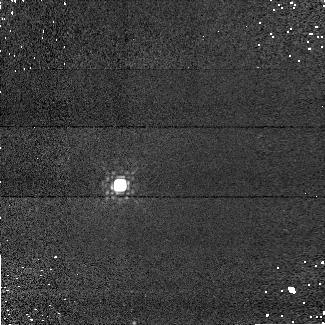
Target: GD-71. Instrument: NICMOS/NIC1. Filter: F145M. Exposure: 5 min. Observation ID: n9u601030

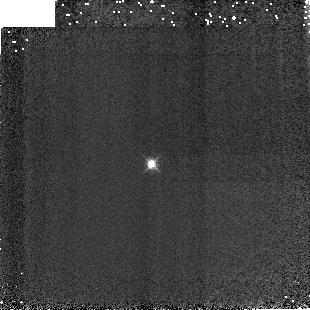
Target: P041C. Instrument: NICMOS/NIC3. Filter: F164N. Exposure: 2 min. Observation ID: n9u6040i0

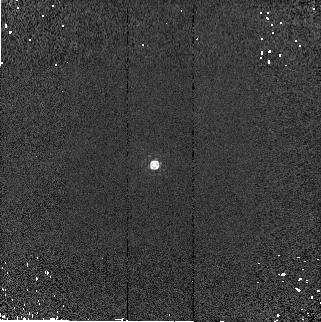
Target: GD-153. Instrument: NICMOS/NIC2. Filter: F187W. Exposure: 1 min. Observation ID: n9u6020d0

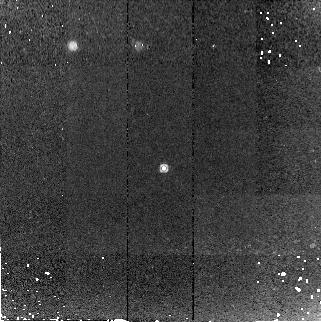
Target: WD1657+343. Instrument: NICMOS/NIC2. Filter: F187W. Exposure: 14 min. Observation ID: n9u605040

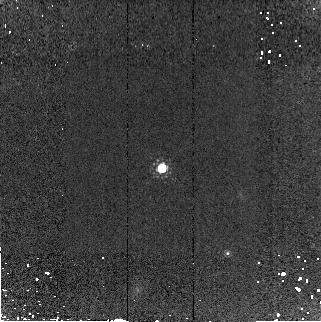
Target: WD1057+719. Instrument: NICMOS/NIC2. Filter: F165M. Exposure: 10 min. Observation ID: n9u606080

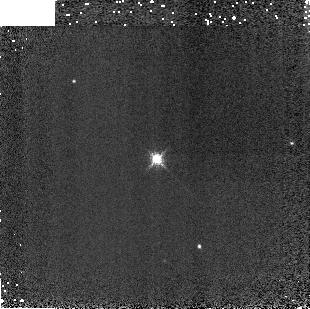
Target: VB-8. Instrument: NICMOS/NIC3. Filter: F196N. Exposure: 1 min. Observation ID: n9u6070j0

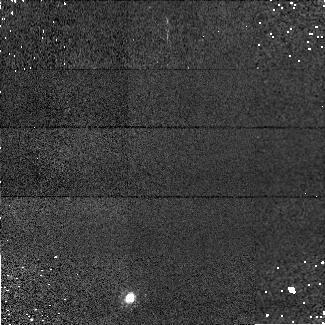
Target: 2M0036+18. Instrument: NICMOS/NIC1. Filter: F090M. Exposure: 5 min. Observation ID: n9u608030

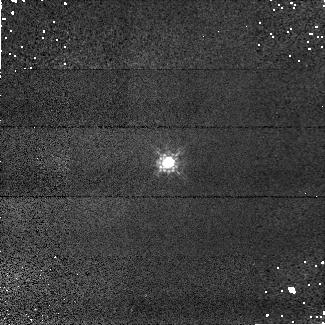
Target: P177D. Instrument: NICMOS/NIC1. Filter: F090M. Exposure: 3 min. Observation ID: n9u603020

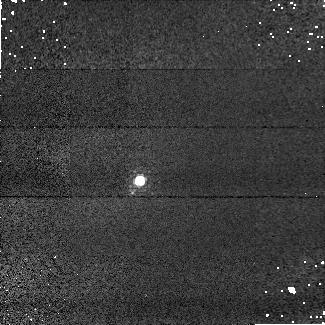
Target: P041C. Instrument: NICMOS/NIC1. Filter: F108N. Exposure: 3 min. Observation ID: n9u604030

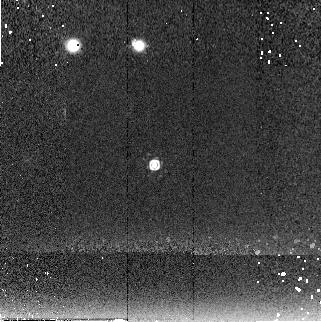
Target: GD-153. Instrument: NICMOS/NIC2. Filter: F222M. Exposure: 6 min. Observation ID: n9u602090

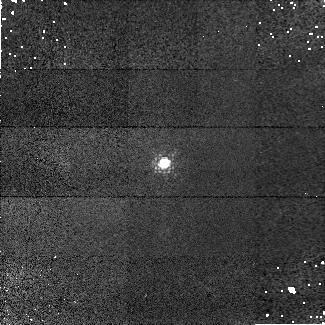
Target: VB-8. Instrument: NICMOS/NIC1. Filter: F097N. Exposure: 3 min. Observation ID: n9u607020

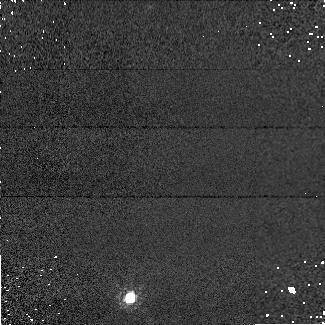
Target: 2M0036+18. Instrument: NICMOS/NIC1. Filter: F110M. Exposure: 1 min. Observation ID: n9u608050

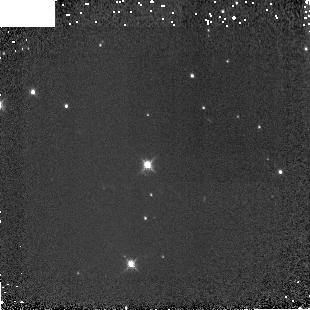
Target: GD-71. Instrument: NICMOS/NIC3. Filter: F160W. Exposure: 2 min. Observation ID: n9u6010i0

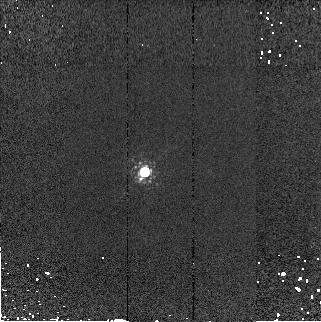
Target: P041C. Instrument: NICMOS/NIC2. Filter: F190N. Exposure: 1 min. Observation ID: n9u604090

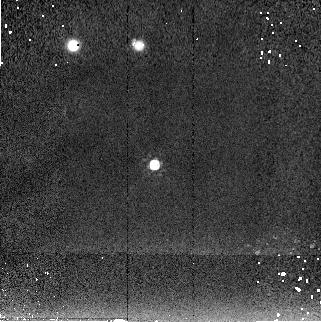
Target: GD-153. Instrument: NICMOS/NIC2. Filter: F205W. Exposure: 1 min. Observation ID: n9u6020c0

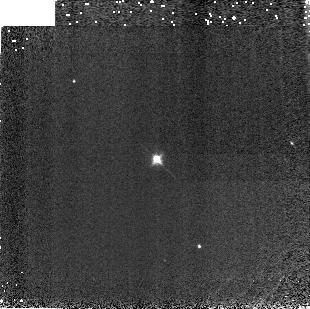
Target: VB-8. Instrument: NICMOS/NIC3. Filter: F113N. Exposure: 2 min. Observation ID: n9u6070h0

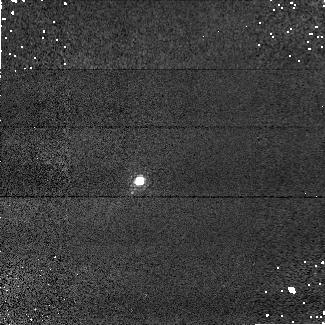
Target: P041C. Instrument: NICMOS/NIC1. Filter: F095N. Exposure: 3 min. Observation ID: n9u604020

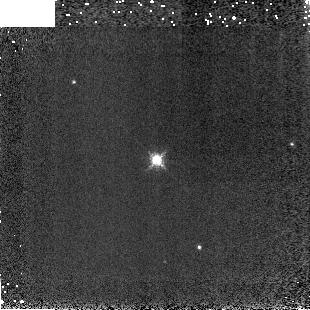
Target: VB-8. Instrument: NICMOS/NIC3. Filter: F200N. Exposure: 1 min. Observation ID: n9u6070k0

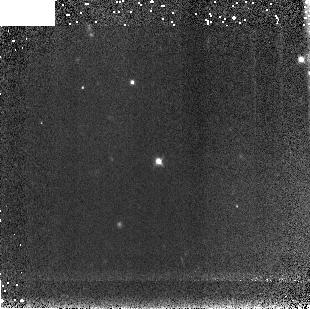
Target: WD1657+343. Instrument: NICMOS/NIC3. Filter: F110W. Exposure: 10 min. Observation ID: n9u605080

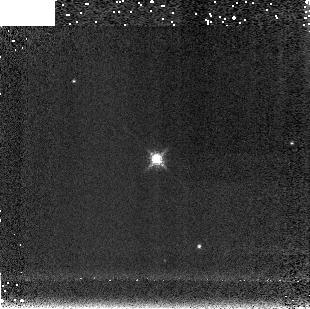
Target: VB-8. Instrument: NICMOS/NIC3. Filter: F212N. Exposure: 1 min. Observation ID: n9u6070l0

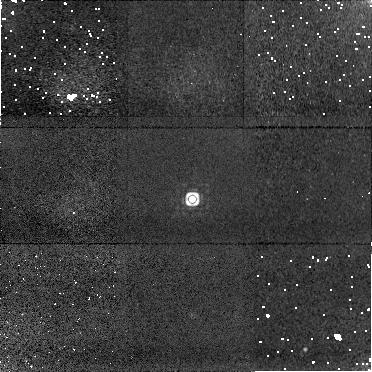
Target: WD1057+719. Instrument: NICMOS/NIC1. Filter: F170M. Exposure: 12 min. Observation ID: n9u606010

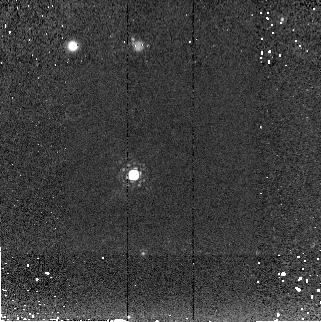
Target: GD-71. Instrument: NICMOS/NIC2. Filter: F207M. Exposure: 6 min. Observation ID: n9u6010a0

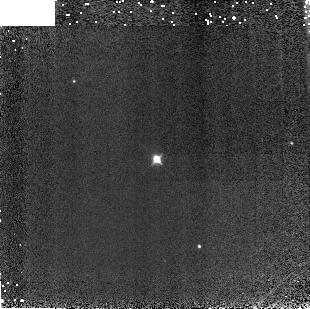
Target: VB-8. Instrument: NICMOS/NIC3. Filter: F108N. Exposure: 2 min. Observation ID: n9u6070g0

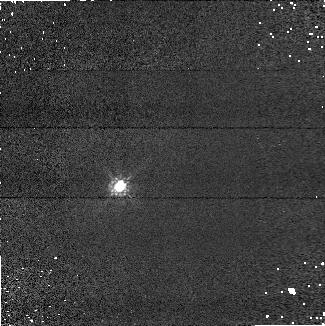
Target: GD-71. Instrument: NICMOS/NIC1. Filter: F090M. Exposure: 5 min. Observation ID: n9u601050

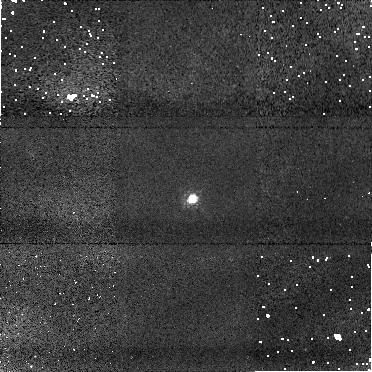
Target: WD1057+719. Instrument: NICMOS/NIC1. Filter: F090M. Exposure: 10 min. Observation ID: n9u606030

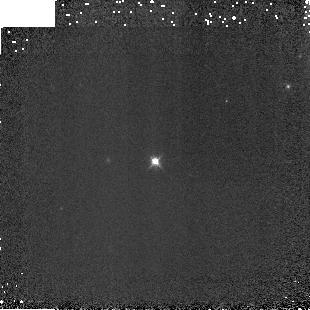
Target: GD-153. Instrument: NICMOS/NIC3. Filter: F160W. Exposure: 2 min. Observation ID: n9u6020i0

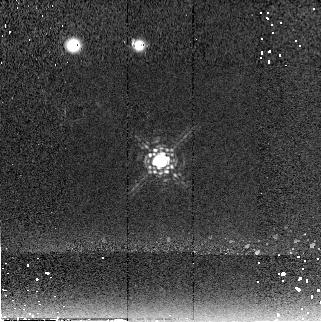
Target: P177D. Instrument: NICMOS/NIC2. Filter: F222M. Exposure: 6 min. Observation ID: n9u603060

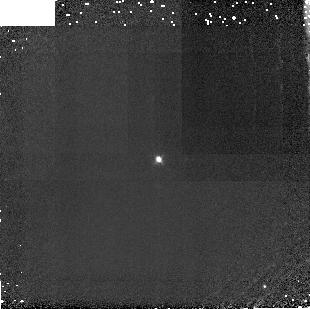
Target: P177D. Instrument: NICMOS/NIC3. Filter: F108N. Exposure: 11 min. Observation ID: n9u603090

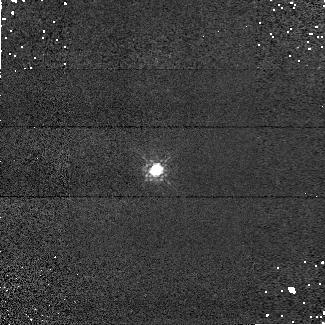
Target: GD-153. Instrument: NICMOS/NIC1. Filter: F110M. Exposure: 5 min. Observation ID: n9u602040

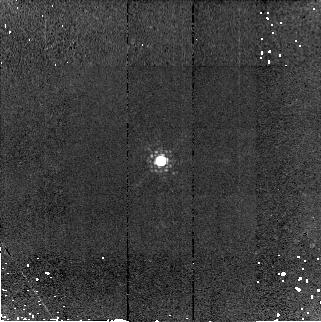
Target: P177D. Instrument: NICMOS/NIC2. Filter: F190N. Exposure: 7 min. Observation ID: n9u603050

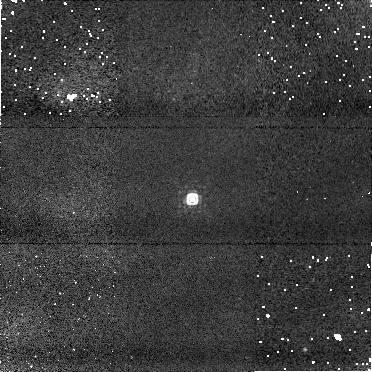
Target: WD1057+719. Instrument: NICMOS/NIC1. Filter: F145M. Exposure: 11 min. Observation ID: n9u606020

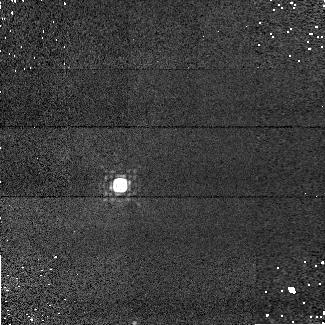
Target: GD-71. Instrument: NICMOS/NIC1. Filter: F165M. Exposure: 5 min. Observation ID: n9u601020

NICMOS Imaging of Grism Spectrophotometric Standards (PI: de Jong, Roelof S.)

In this program we will take imaging observations with all 3 cameras with a range of filters of a significant number of stars that are part of the spectroscopic standard star project. These stars will form the fainter reference star backbone for programs as JWST, Sophia, and SNAP. With this program we will: 1. Accurately calibrate relative brightness of standard stars, which can be done more accurately with photometry than with spectroscopy. This has been proven to be vary valuable to straighten out the problems in the spectroscopic data reduction and calibrations so far. 2. Increase the number of stars over a large magnitude range to provide a more accurate cross check of our count rate dependent non-linearity correction 3. Include stars with radically different (very red) spectra to investigate whether the filter curves as measured before flight are still valid by comparing the throughput estimates from these stars to those used for the standard calibration. 4. Repeat a few standard star observations from cycle 7 and post-NCS installation SMOV, to increase the accuracy in the change in sensitivity measurement with just a few observations thanks to the long baseline.